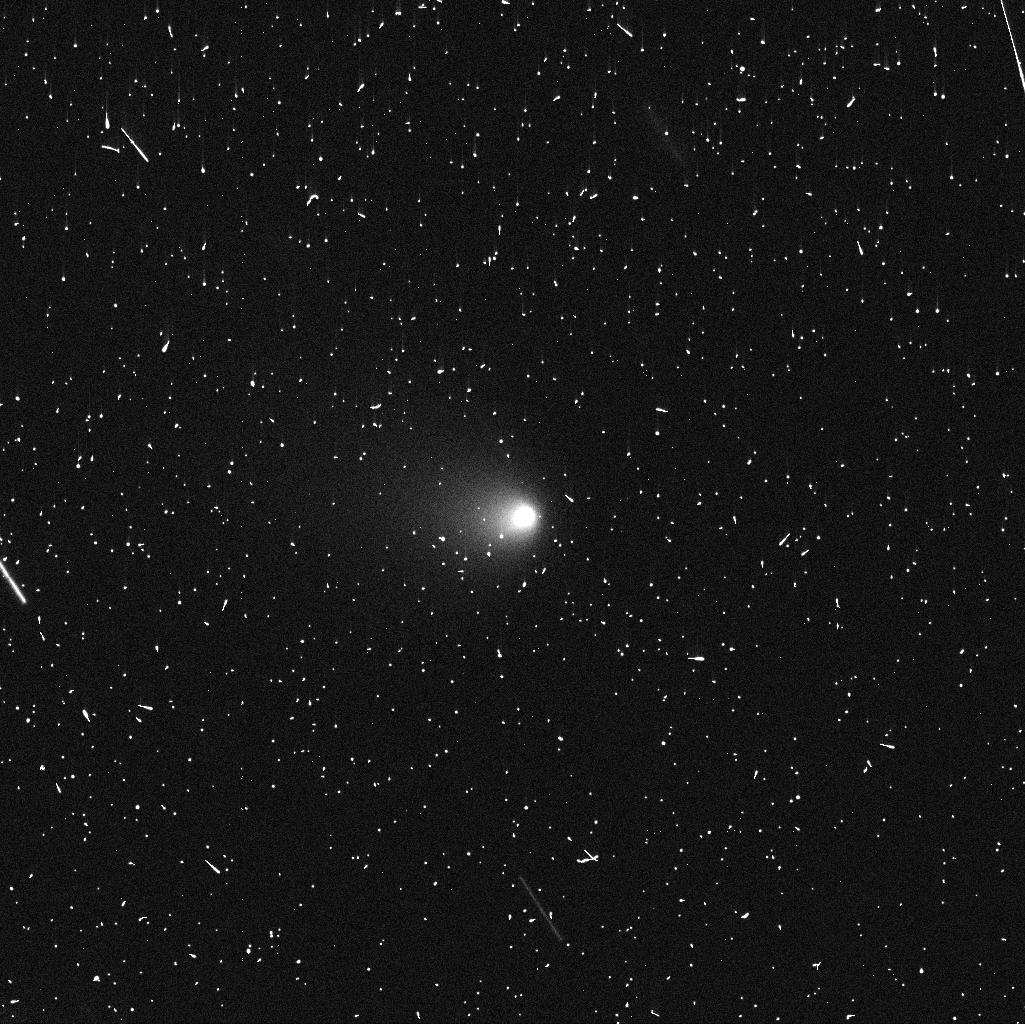
Target: P2018P3
Instrument: WFC3/UVIS
Filter: F606W
Exposure: 4 min
Observation ID: idwo01bwq

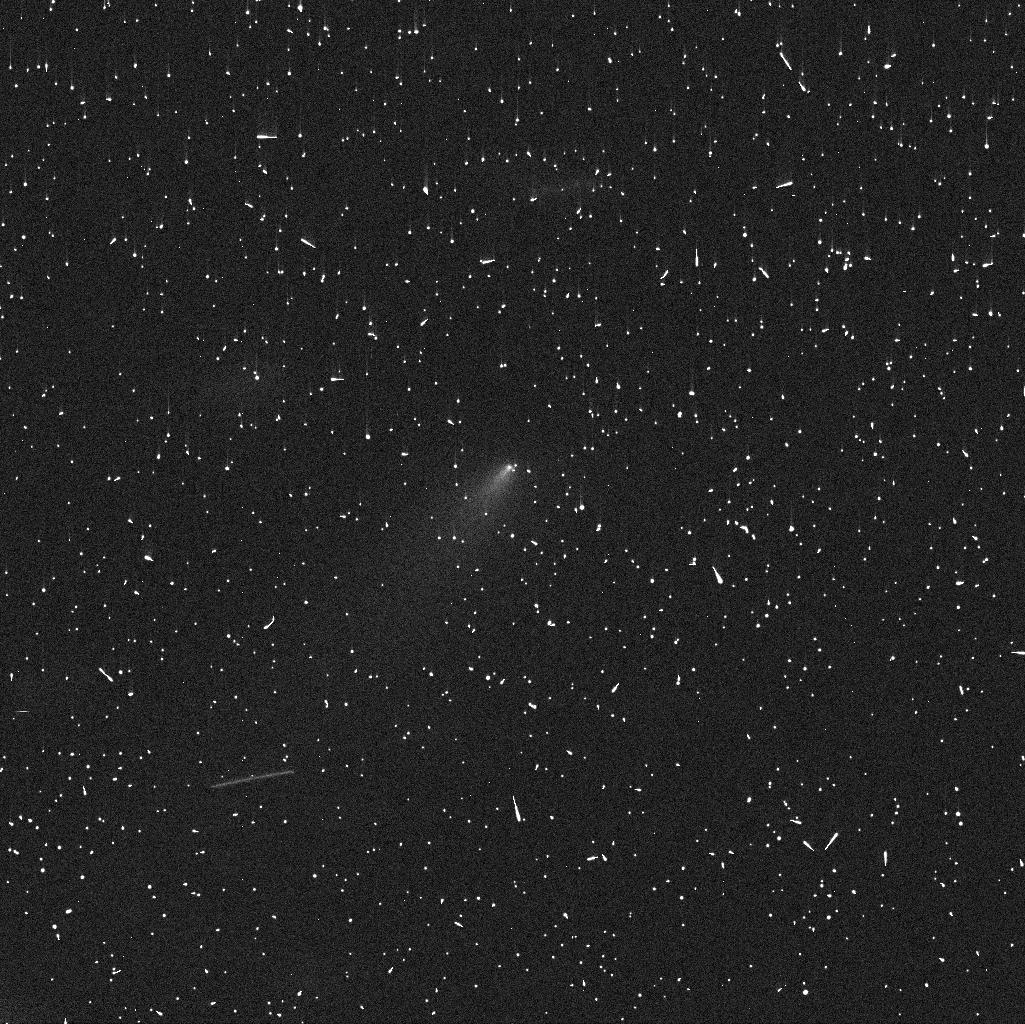
Target: P2018P3V3
Instrument: WFC3/UVIS
Filter: F606W
Exposure: 4 min
Observation ID: idwo03igq

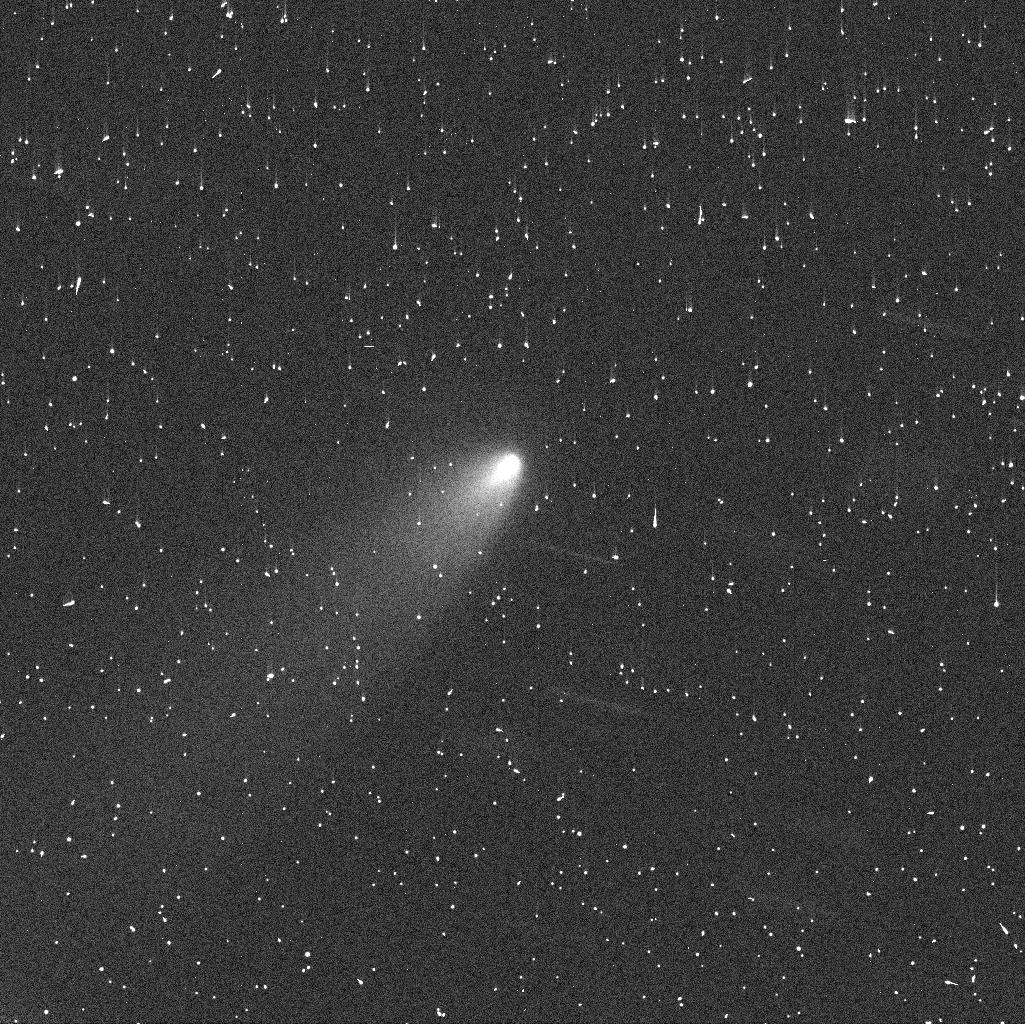
Target: P2018P3V2
Instrument: WFC3/UVIS
Filter: F606W
Exposure: 4 min
Observation ID: idwo02c3q

The Hill sphere of new active asteroid P/2018 P3 at high resolution (PI: Agarwal, Jessica)

We request 3 orbits of DD time to study the newly discovered active asteroid P/2018 P3 at superb spatial resolution (<30km) of its Hill sphere. This resolution is facilitated by the asteroid's close perigee passage in late September, and will enable us to perform a sensitive search for both indications of a wide binary system, and gravitationally unbound fragments resulting from a (near-)catastrophic collision. The results will help us to constrain the process behind the activity of P3. We will also study the 3-dimensional motion of dust from P3, putting additional constraint on the type of activity. The processes triggering and sustaining asteroid activity are currently not well understood, but they are likely the same that drive the evolution and comminution of the asteroid population at large. Opportunities to resolve the Hill sphere of an active asteroid are rare, and the next such opportunity for P3 will only arise in 2023. Comparably favourable circumstances led to the discovery of the first known wide binary system with similarly sized components (288P) in 2016. It is subject to on-going research if the previously unobserved special configuration of 288P has been shaped by its activity or if the two are independent phenomena. The proposed observations can help to resolve this question.